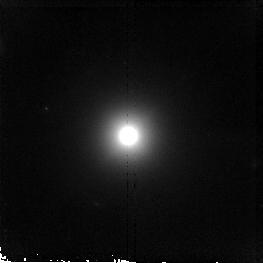
Target: 3C192
Instrument: NICMOS/NIC2
Filter: F160W
Exposure: 19 min
Observation ID: n90j40010

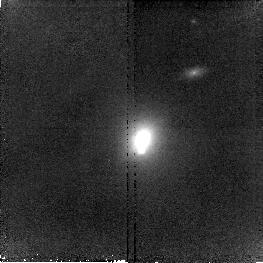
Target: 3C79
Instrument: NICMOS/NIC2
Filter: F160W
Exposure: 19 min
Observation ID: n90j18010

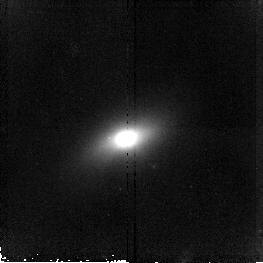
Target: 3C326
Instrument: NICMOS/NIC2
Filter: F160W
Exposure: 19 min
Observation ID: n90j67010

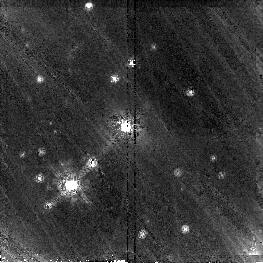
Target: 3C410
Instrument: NICMOS/NIC2
Filter: F160W
Exposure: 19 min
Observation ID: n90j86010

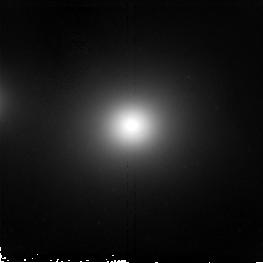
Target: 3C465
Instrument: NICMOS/NIC2
Filter: F160W
Exposure: 19 min
Observation ID: n90j97010

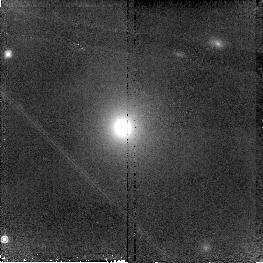
Target: 3C123
Instrument: NICMOS/NIC2
Filter: F160W
Exposure: 19 min
Observation ID: n90j25010

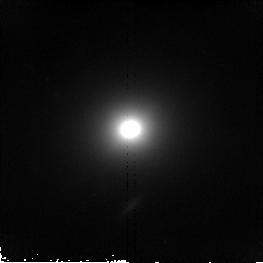
Target: 3C76.1
Instrument: NICMOS/NIC2
Filter: F160W
Exposure: 19 min
Observation ID: n90j17010

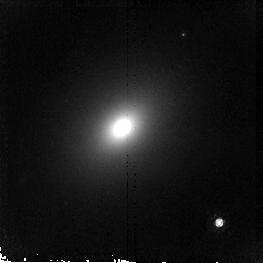
Target: 3C35
Instrument: NICMOS/NIC2
Filter: F160W
Exposure: 19 min
Observation ID: n90j10010

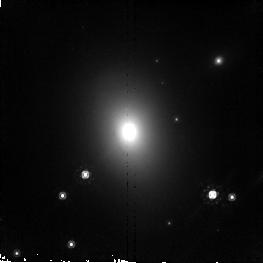
Target: 3C403
Instrument: NICMOS/NIC2
Filter: F160W
Exposure: 19 min
Observation ID: n90j84010

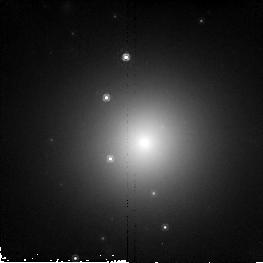
Target: 3C129.1
Instrument: NICMOS/NIC2
Filter: F160W
Exposure: 19 min
Observation ID: n90j27010

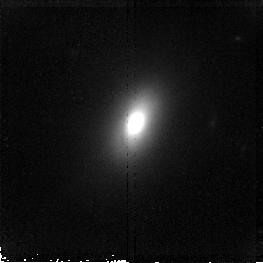
Target: 3C236
Instrument: NICMOS/NIC2
Filter: F160W
Exposure: 19 min
Observation ID: n90j50010

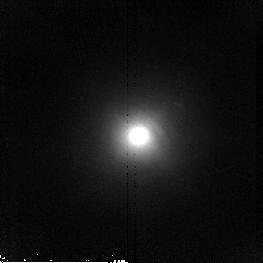
Target: 3C33
Instrument: NICMOS/NIC2
Filter: F160W
Exposure: 19 min
Observation ID: n90j08010

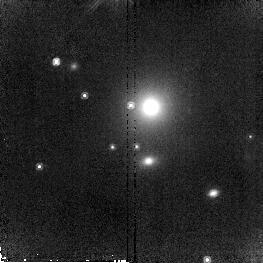
Target: 3C438
Instrument: NICMOS/NIC2
Filter: F160W
Exposure: 19 min
Observation ID: n90j91010

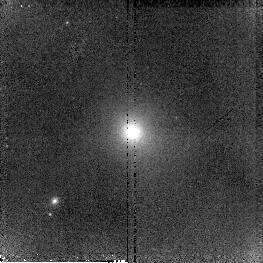
Target: 3C166
Instrument: NICMOS/NIC2
Filter: F160W
Exposure: 19 min
Observation ID: n90j35010

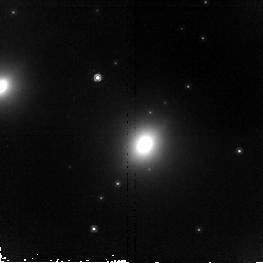
Target: 3C403.1
Instrument: NICMOS/NIC2
Filter: F160W
Exposure: 19 min
Observation ID: n90j85010

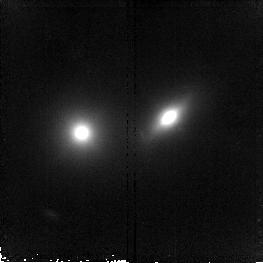
Target: 3C315
Instrument: NICMOS/NIC2
Filter: F160W
Exposure: 19 min
Observation ID: n90j62010

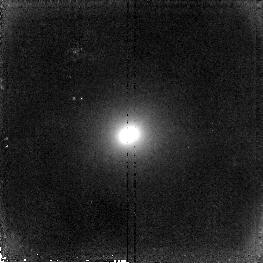
Target: 3C223
Instrument: NICMOS/NIC2
Filter: F160W
Exposure: 19 min
Observation ID: n90j46010

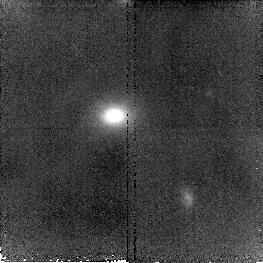
Target: 3C300
Instrument: NICMOS/NIC2
Filter: F160W
Exposure: 19 min
Observation ID: n90j58010

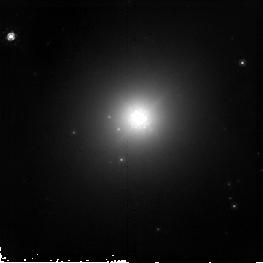
Target: 3C386
Instrument: NICMOS/NIC2
Filter: F160W
Exposure: 19 min
Observation ID: n90j79010

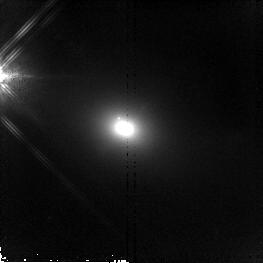
Target: 3C452
Instrument: NICMOS/NIC2
Filter: F160W
Exposure: 19 min
Observation ID: n90j95010

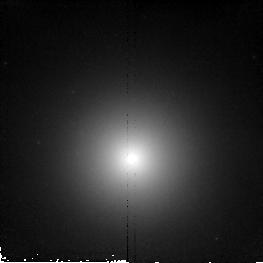
Target: 3C29
Instrument: NICMOS/NIC2
Filter: F160W
Exposure: 19 min
Observation ID: n90j06010

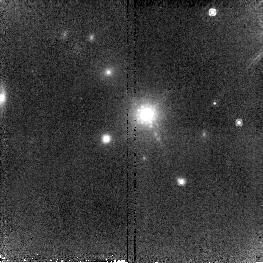
Target: 3C133
Instrument: NICMOS/NIC2
Filter: F160W
Exposure: 19 min
Observation ID: n90j30010

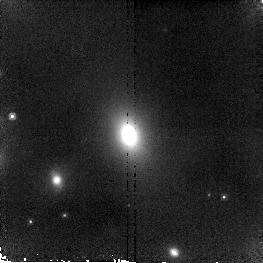
Target: 3C52
Instrument: NICMOS/NIC2
Filter: F160W
Exposure: 19 min
Observation ID: n90j12010

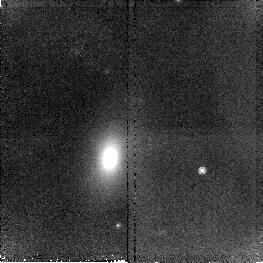
Target: 3C349
Instrument: NICMOS/NIC2
Filter: F160W
Exposure: 19 min
Observation ID: n90j72010

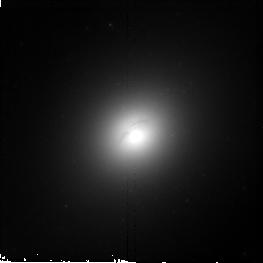
Target: 3C449
Instrument: NICMOS/NIC2
Filter: F160W
Exposure: 19 min
Observation ID: n90j94010

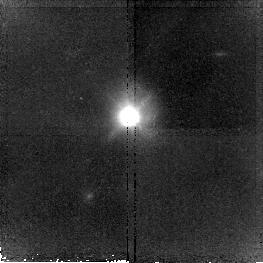
Target: 3C459
Instrument: NICMOS/NIC2
Filter: F160W
Exposure: 19 min
Observation ID: n90j96010

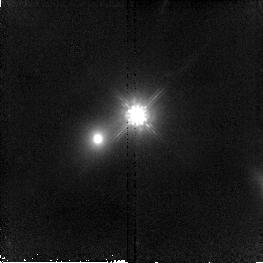
Target: 3C332
Instrument: NICMOS/NIC2
Filter: F160W
Exposure: 19 min
Observation ID: n90j69010

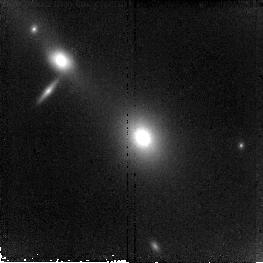
Target: 3C219
Instrument: NICMOS/NIC2
Filter: F160W
Exposure: 19 min
Observation ID: n90j45010

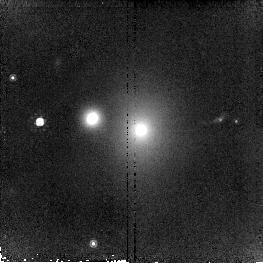
Target: 3C401
Instrument: NICMOS/NIC2
Filter: F160W
Exposure: 19 min
Observation ID: n90j82010

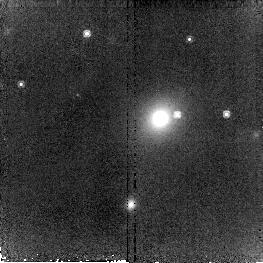
Target: 3C165
Instrument: NICMOS/NIC2
Filter: F160W
Exposure: 19 min
Observation ID: n90j34010

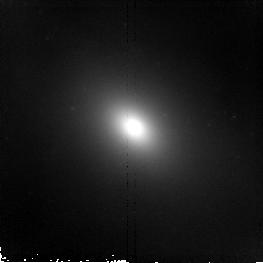
Target: 3C88
Instrument: NICMOS/NIC2
Filter: F160W
Exposure: 19 min
Observation ID: n90j20010

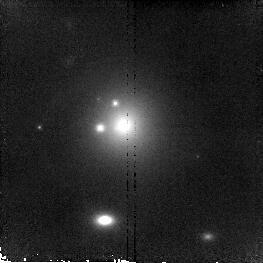
Target: 3C288
Instrument: NICMOS/NIC2
Filter: F160W
Exposure: 19 min
Observation ID: n90j56010

Infrared Snapshots of 3CR Radio Galaxies (PI: Sparks, William B.)

Radio galaxies are an important class of extragalactic objects: they are one of the most energetic astrophysical phenomena and they provide an exceptional probe of the evolving Universe, lying typically in high density regions but well-represented across a wide redshift range. In earlier Cycles we carried out extensive HST observations of the 3CR sources in order to acquire a complete and quantitative inventory of the structure, contents and evolution of these important objects. Amongst the results, we discovered new optical jets, dust lanes, face-on disks with optical jets, and revealed point-like nuclei whose properties support FR-I/BL Lac unified schemes. Here, we propose to obtain NICMOS infrared images of 3CR sources with z<0.3 as a major enhancement to an already superb dataset. We aim to deshroud dusty galaxies, study the underlying host galaxy free from the distorting effects of dust, locate hidden regions of star formation and establish the physical characteristics of the dust itself. We will measure frequency and spectral energy distributions of point-like nuclei, expected to be stronger and more prevelant in the IR, seek spectral turnovers in known synchrotron jets and find new jets. We will strongly test unified AGN schemes and merge these data with existing X-ray to radio observations. The resulting database will be an incredibly valuable resource to the astronomical community for years to come.